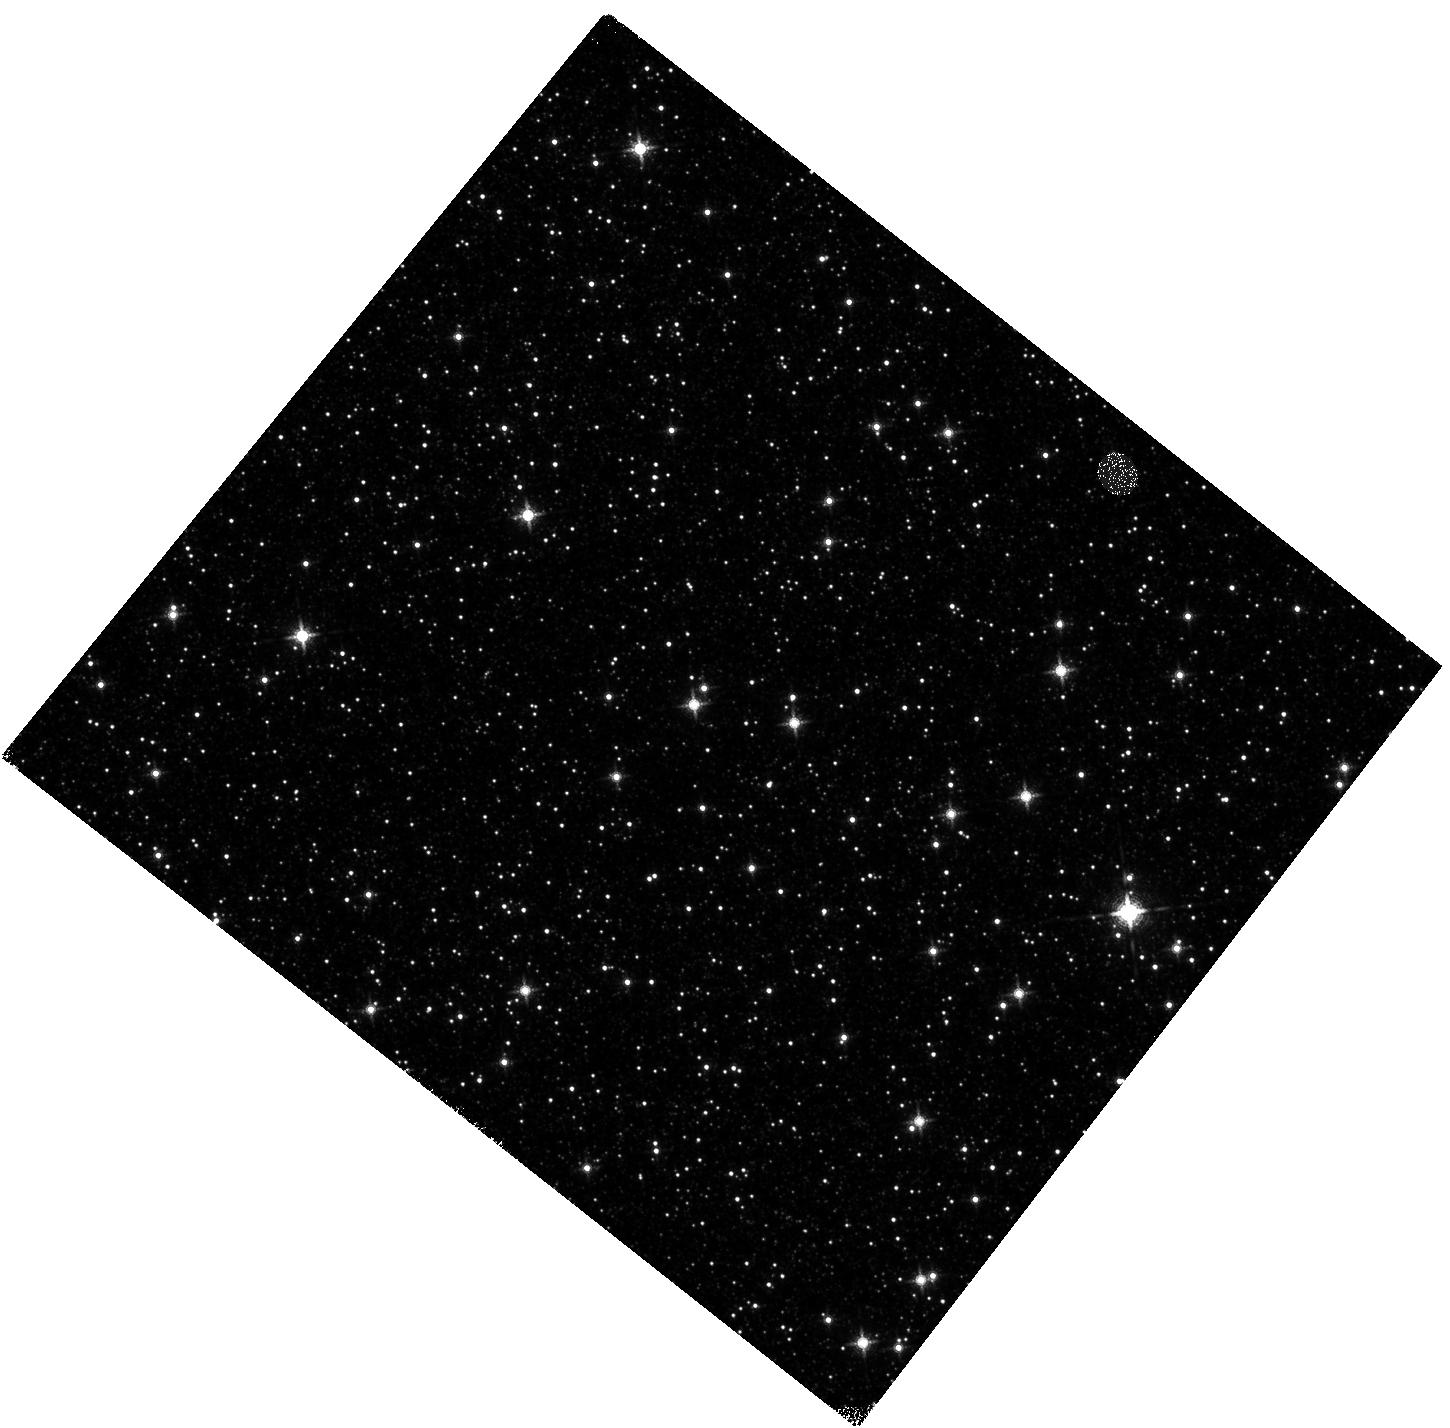
Target: GBTDS-HD121
Instrument: WFC3/IR
Filter: F139M
Exposure: 2 min
Observation ID: hst_17923_02_wfc3_ir_f139m_ifjy02

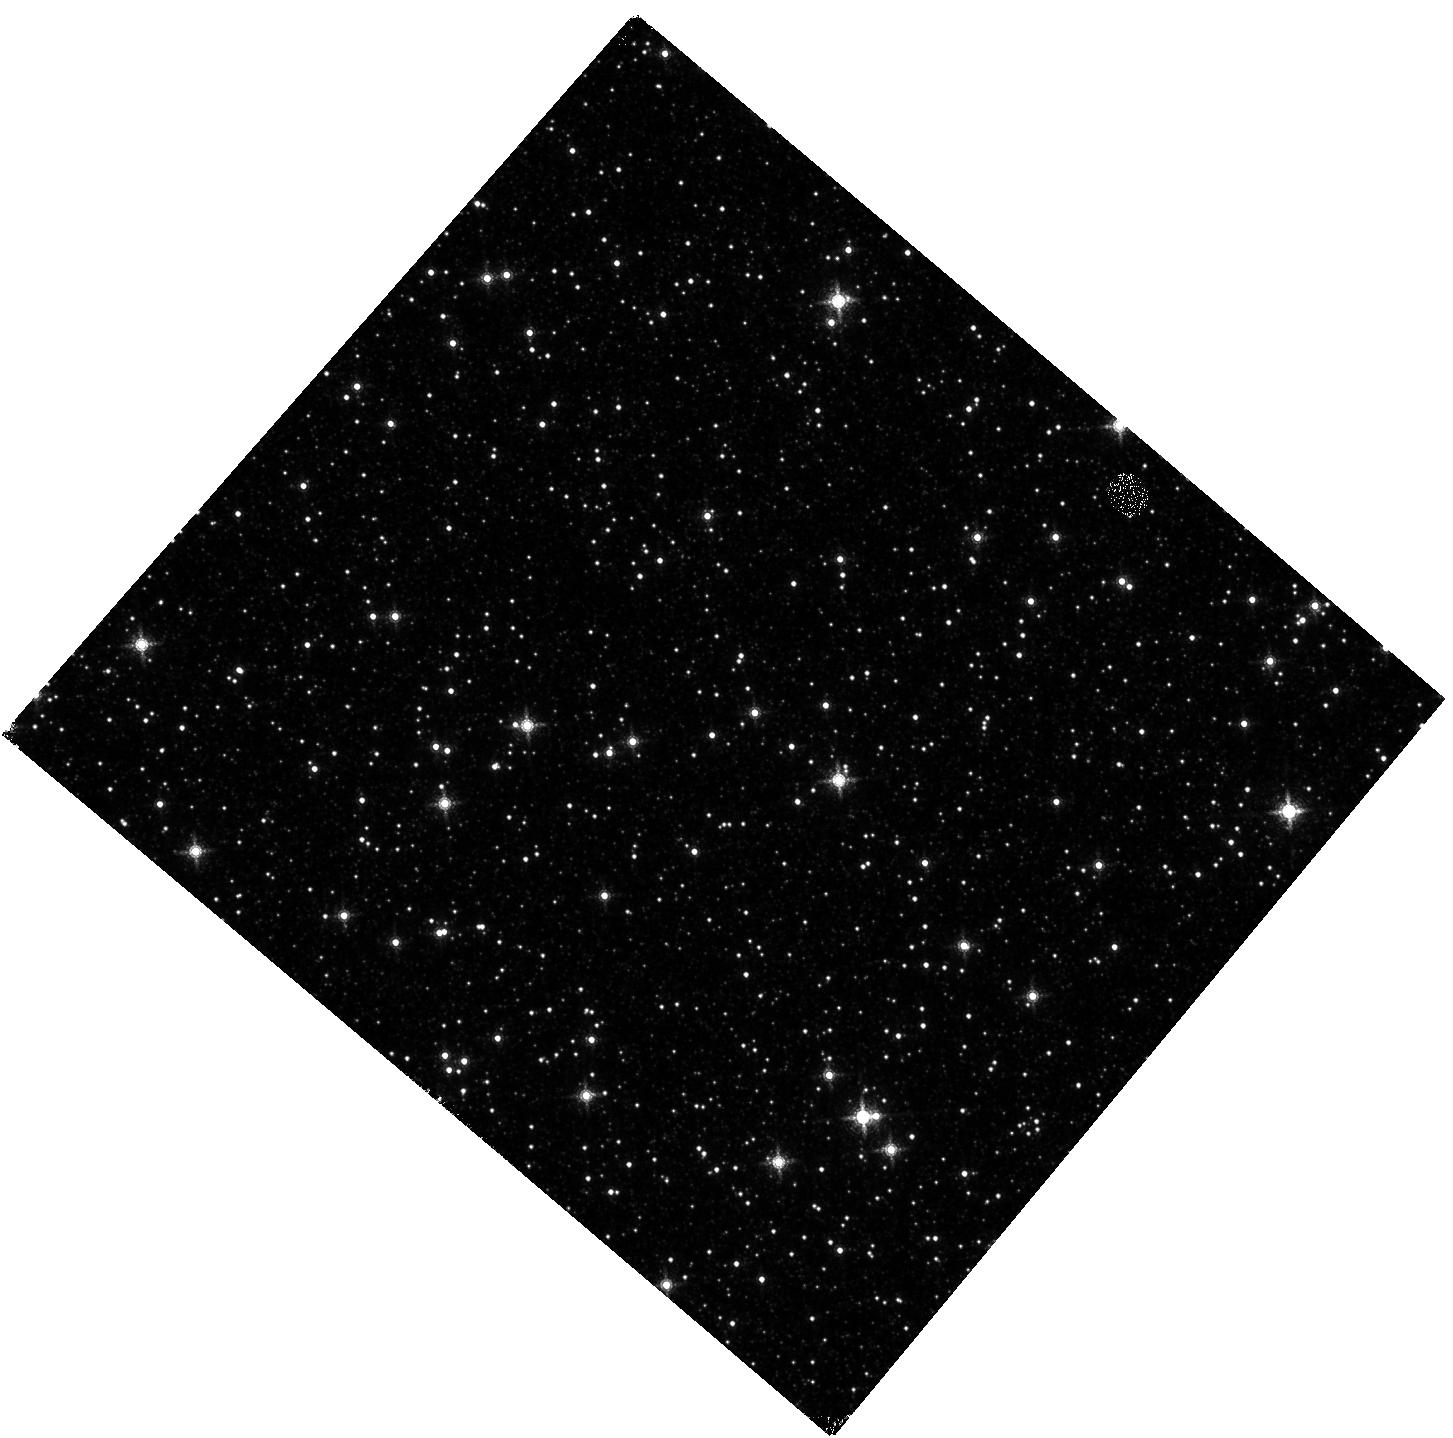
Target: GBTDS-HD93
Instrument: WFC3/IR
Filter: F167N
Exposure: 2 min
Observation ID: hst_17923_13_wfc3_ir_f167n_ifjy13

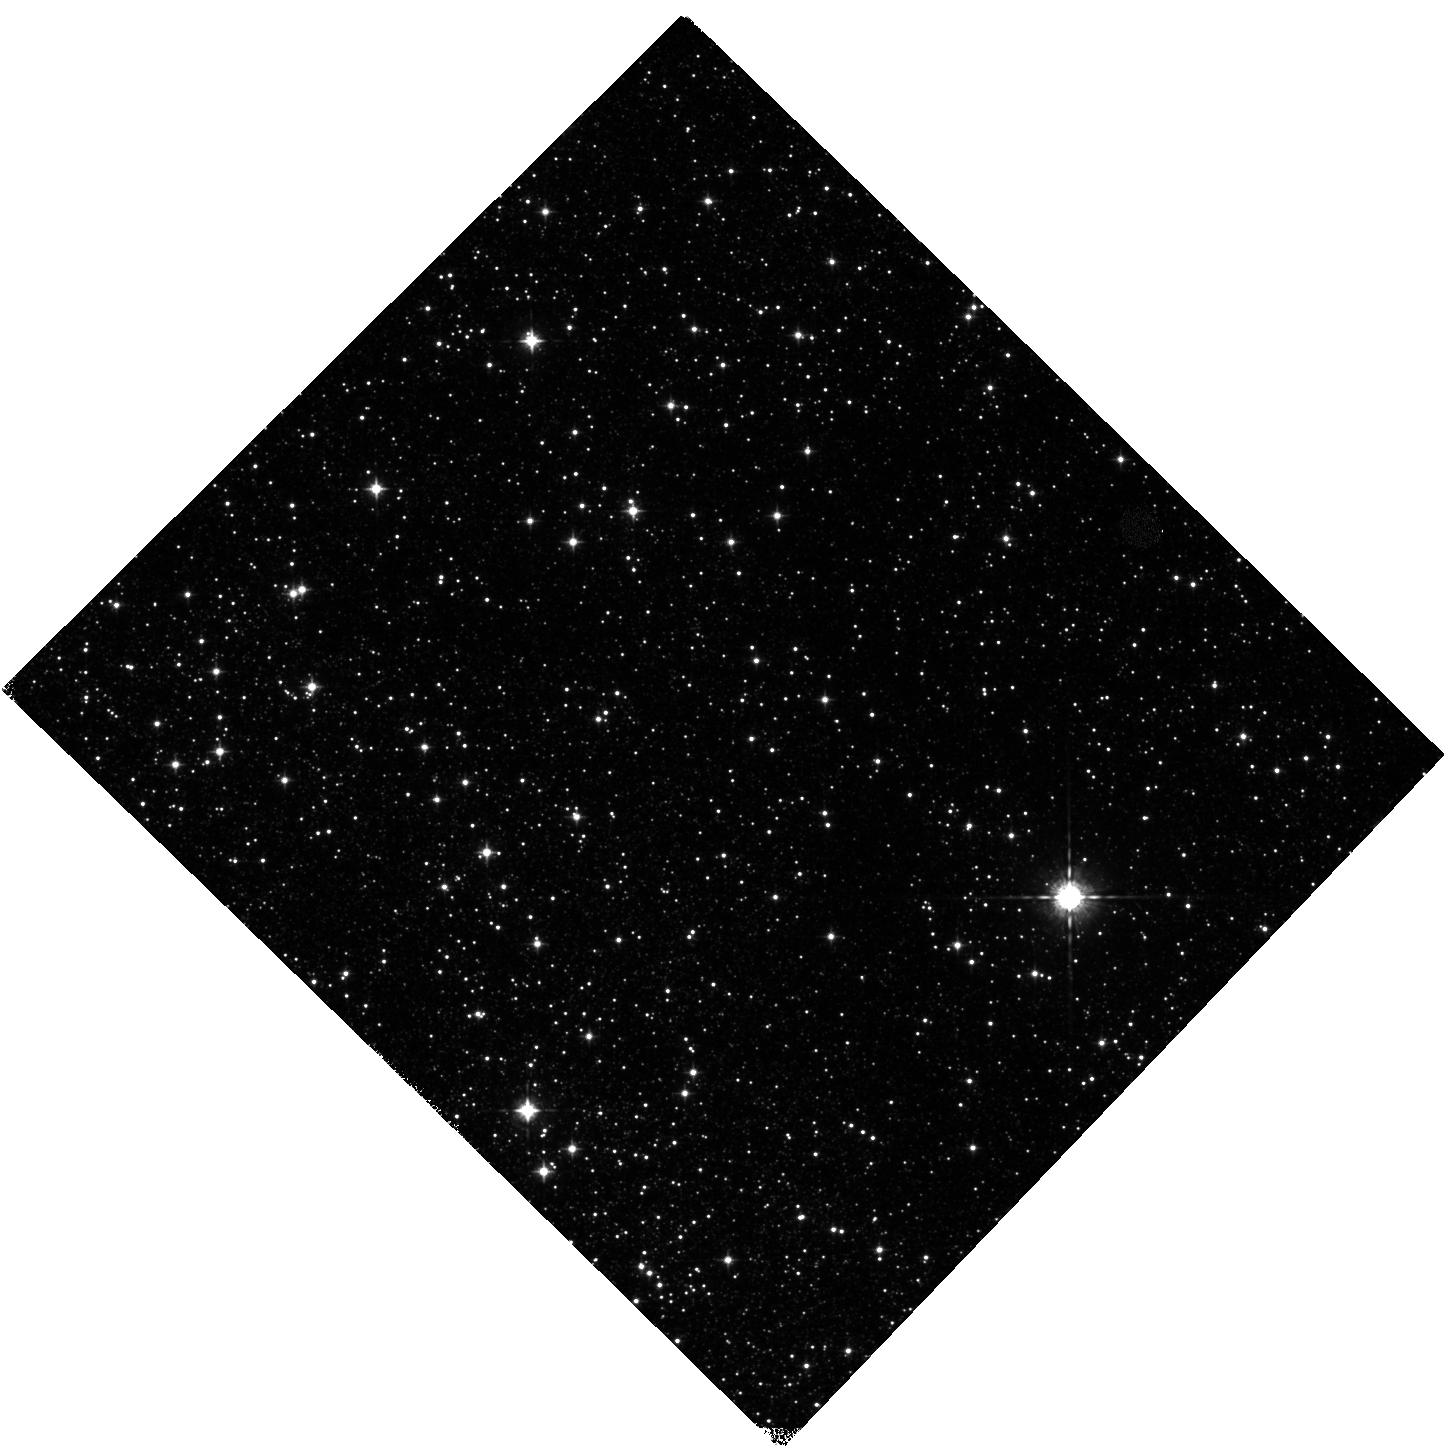
Target: GBTDS-LD8
Instrument: WFC3/IR
Filter: F098M
Exposure: 1 min
Observation ID: hst_17923_07_wfc3_ir_f098m_ifjy07

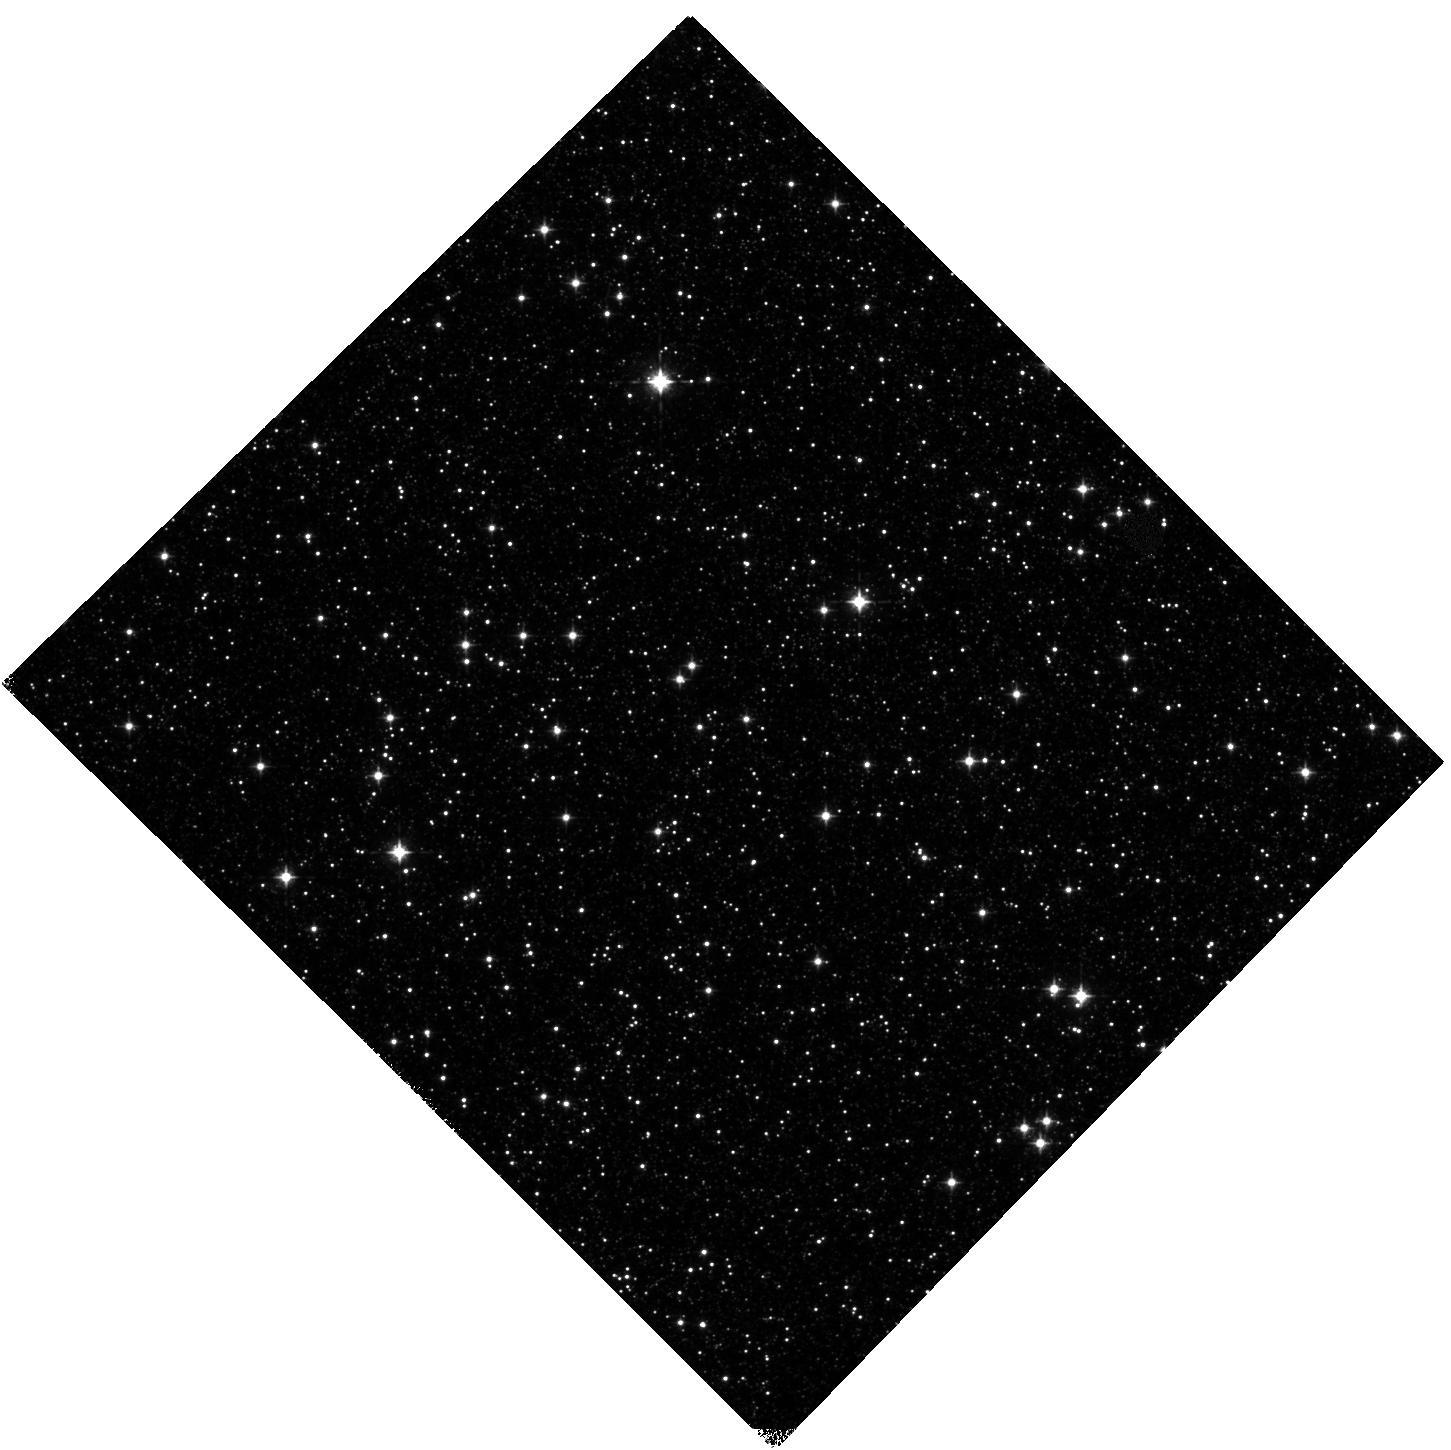
Target: GBTDS-HD143
Instrument: WFC3/IR
Filter: F098M
Exposure: 1 min
Observation ID: hst_17923_01_wfc3_ir_f098m_ifjy01

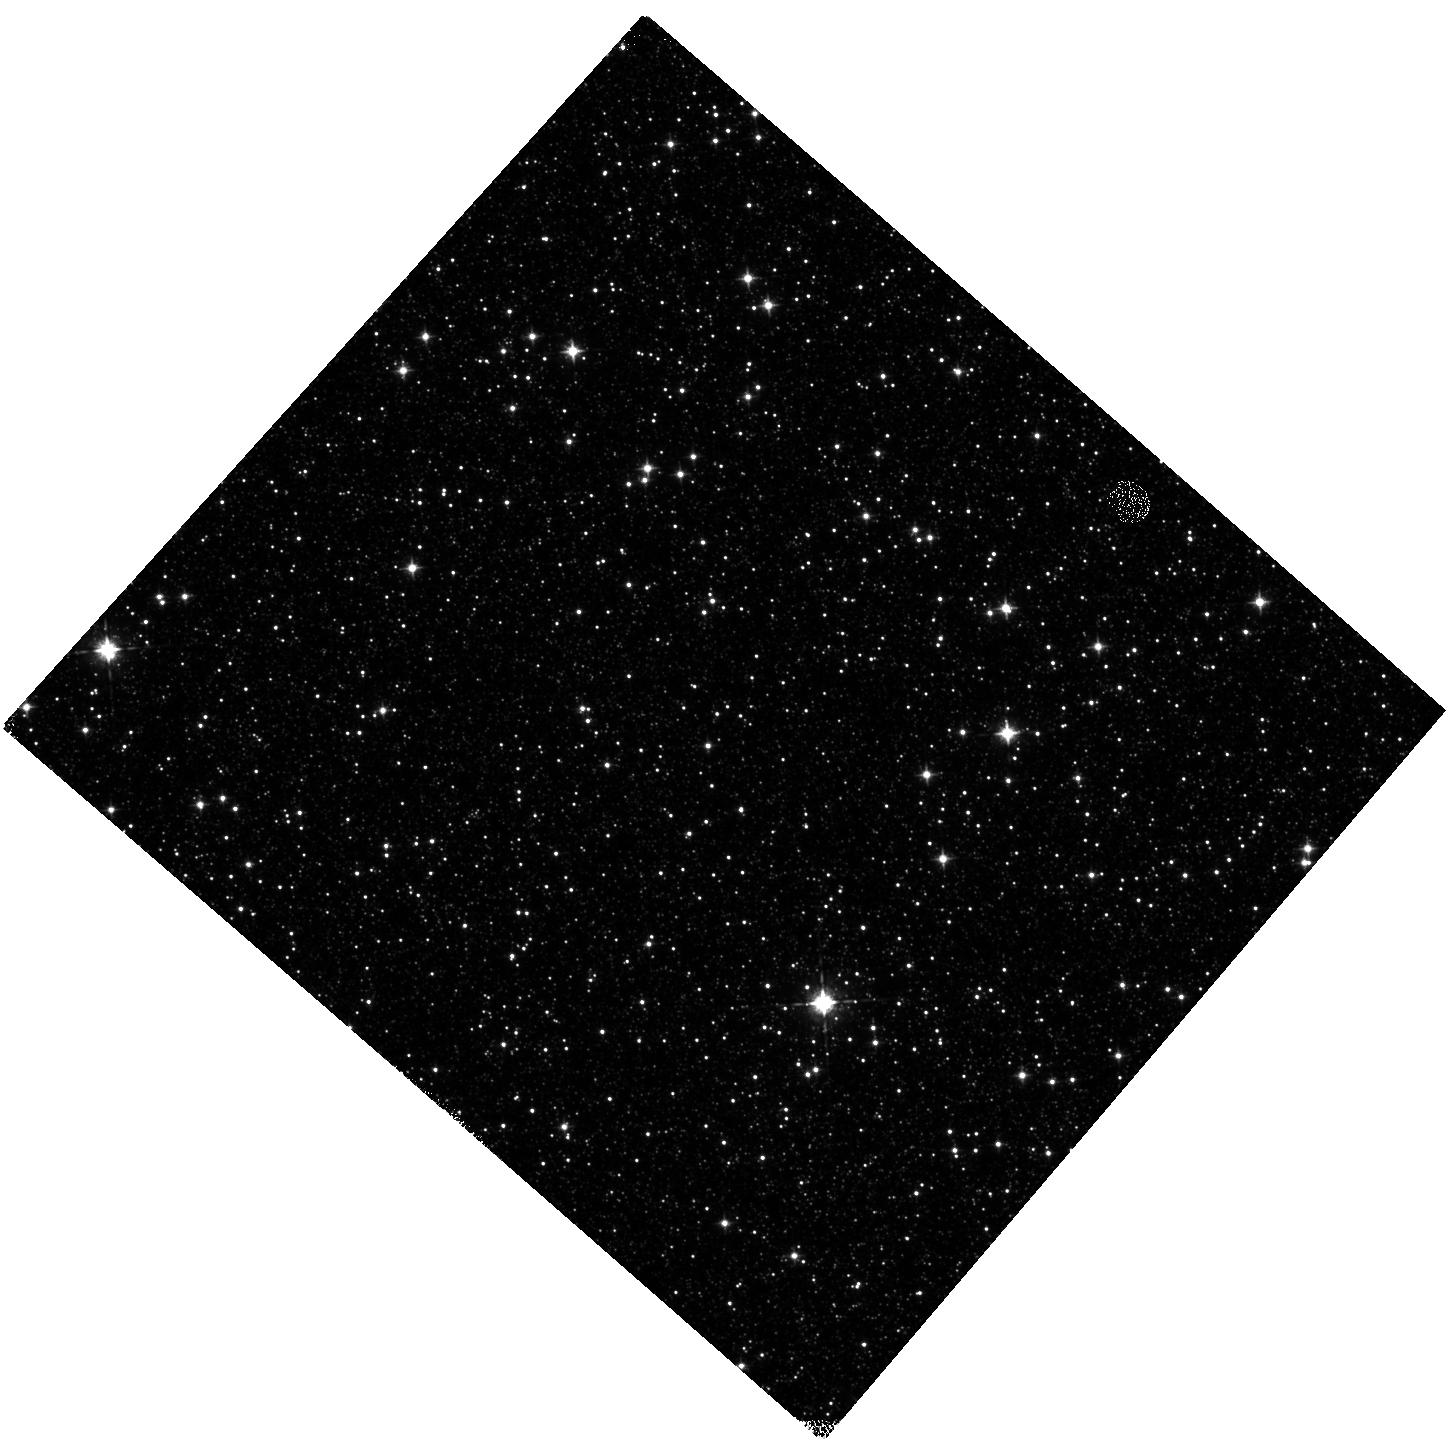
Target: GBTDS-LD26
Instrument: WFC3/IR
Filter: F098M
Exposure: 1 min
Observation ID: hst_17923_14_wfc3_ir_f098m_ifjy14

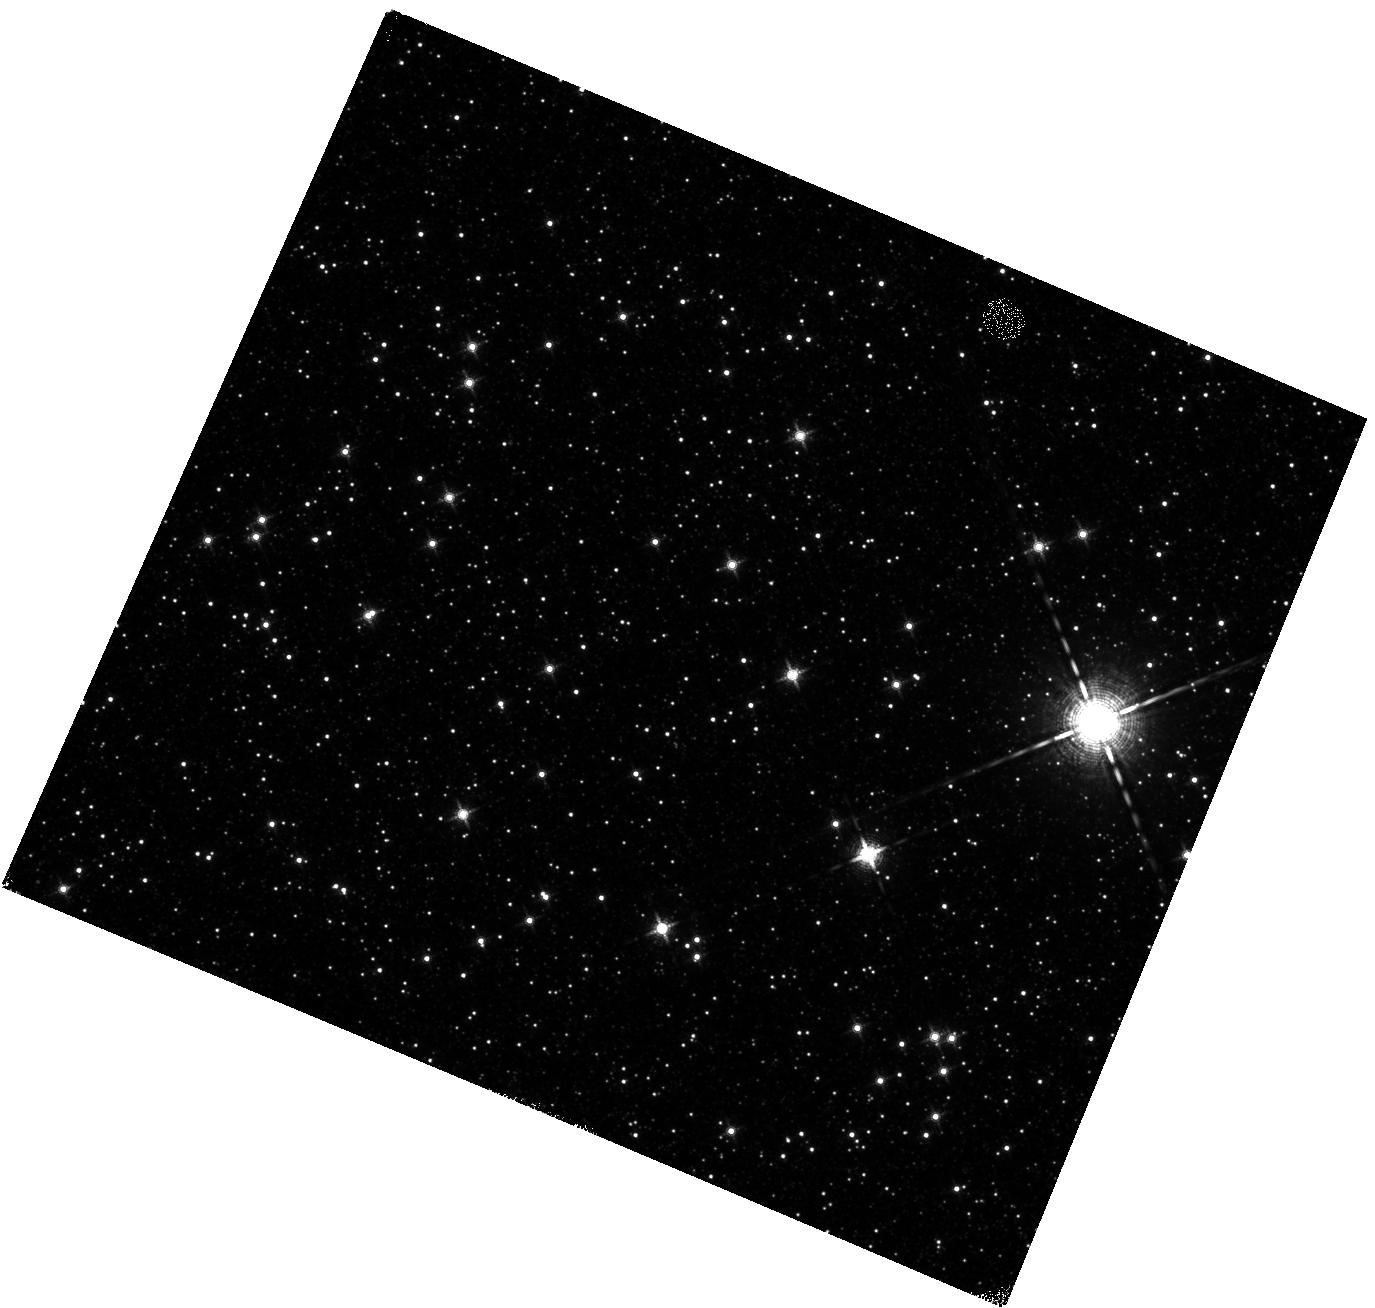
Target: GBTDS-HD110
Instrument: WFC3/IR
Filter: F139M
Exposure: 2 min
Observation ID: hst_17923_12_wfc3_ir_f139m_ifjy12

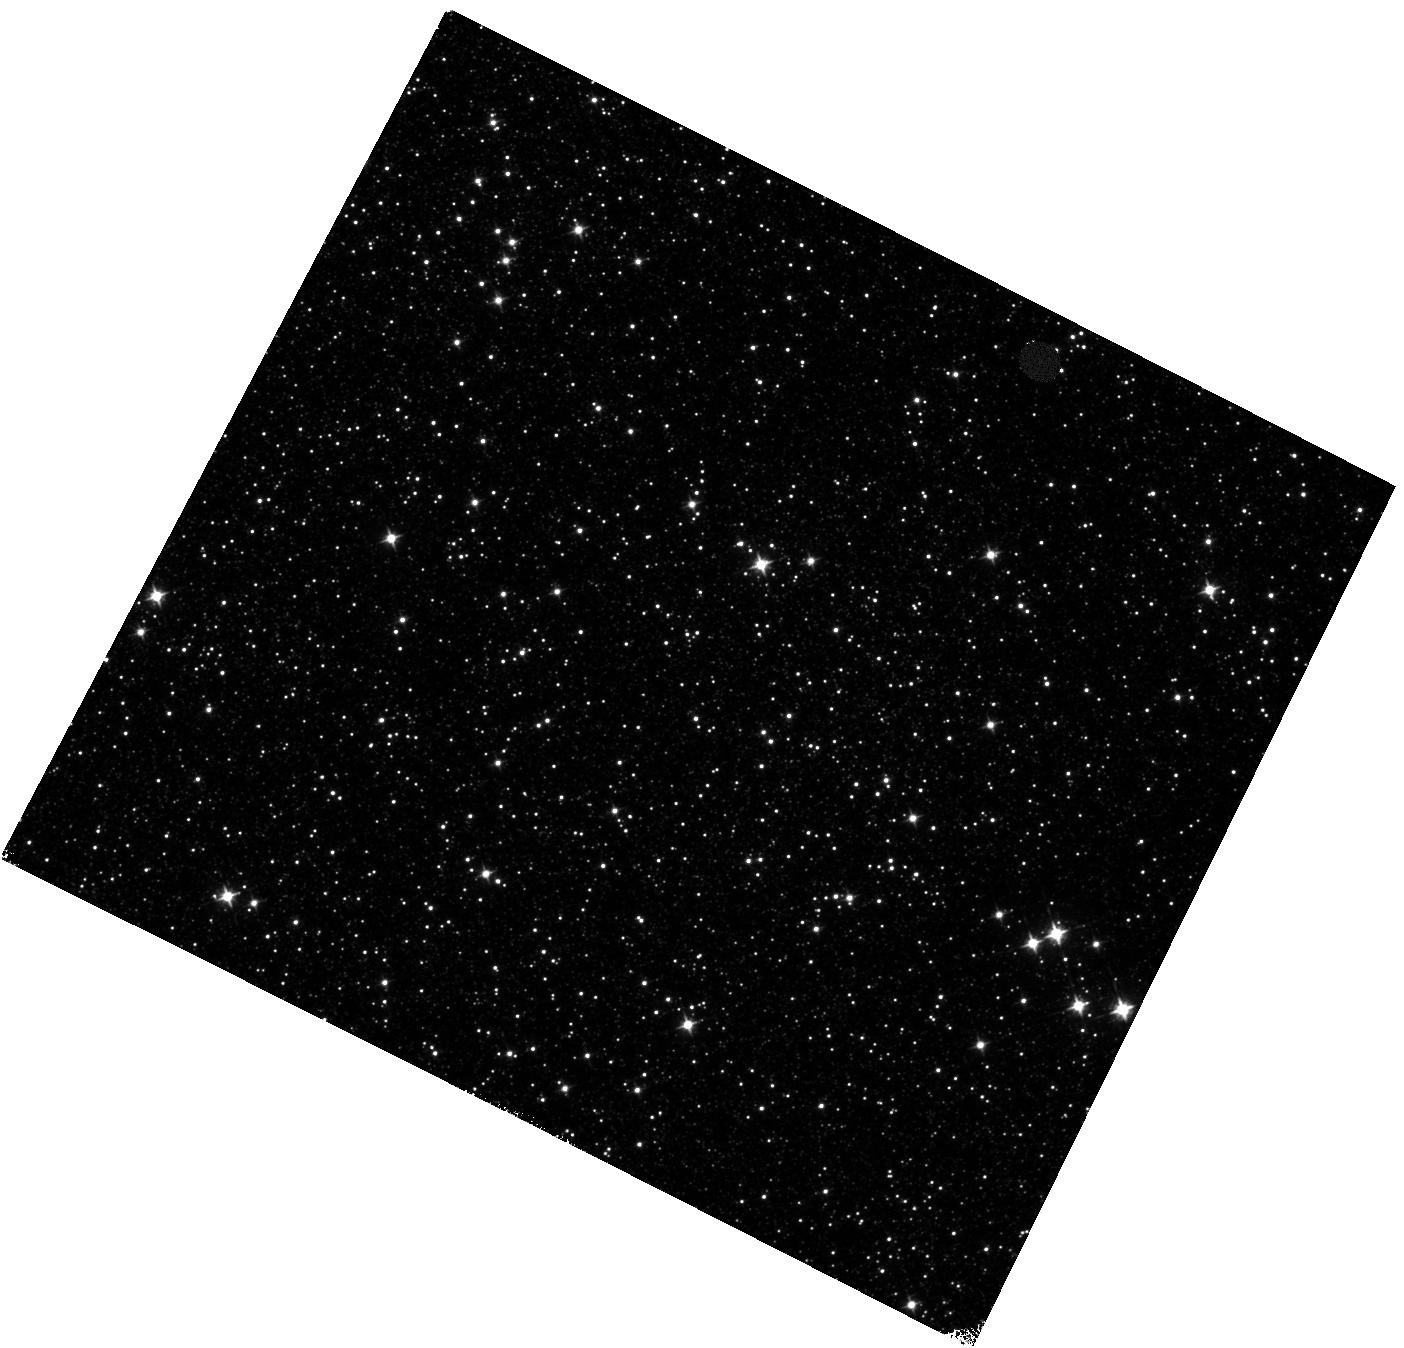
Target: GBTDS-HD113
Instrument: WFC3/IR
Filter: F098M
Exposure: 1 min
Observation ID: hst_17923_11_wfc3_ir_f098m_ifjy11

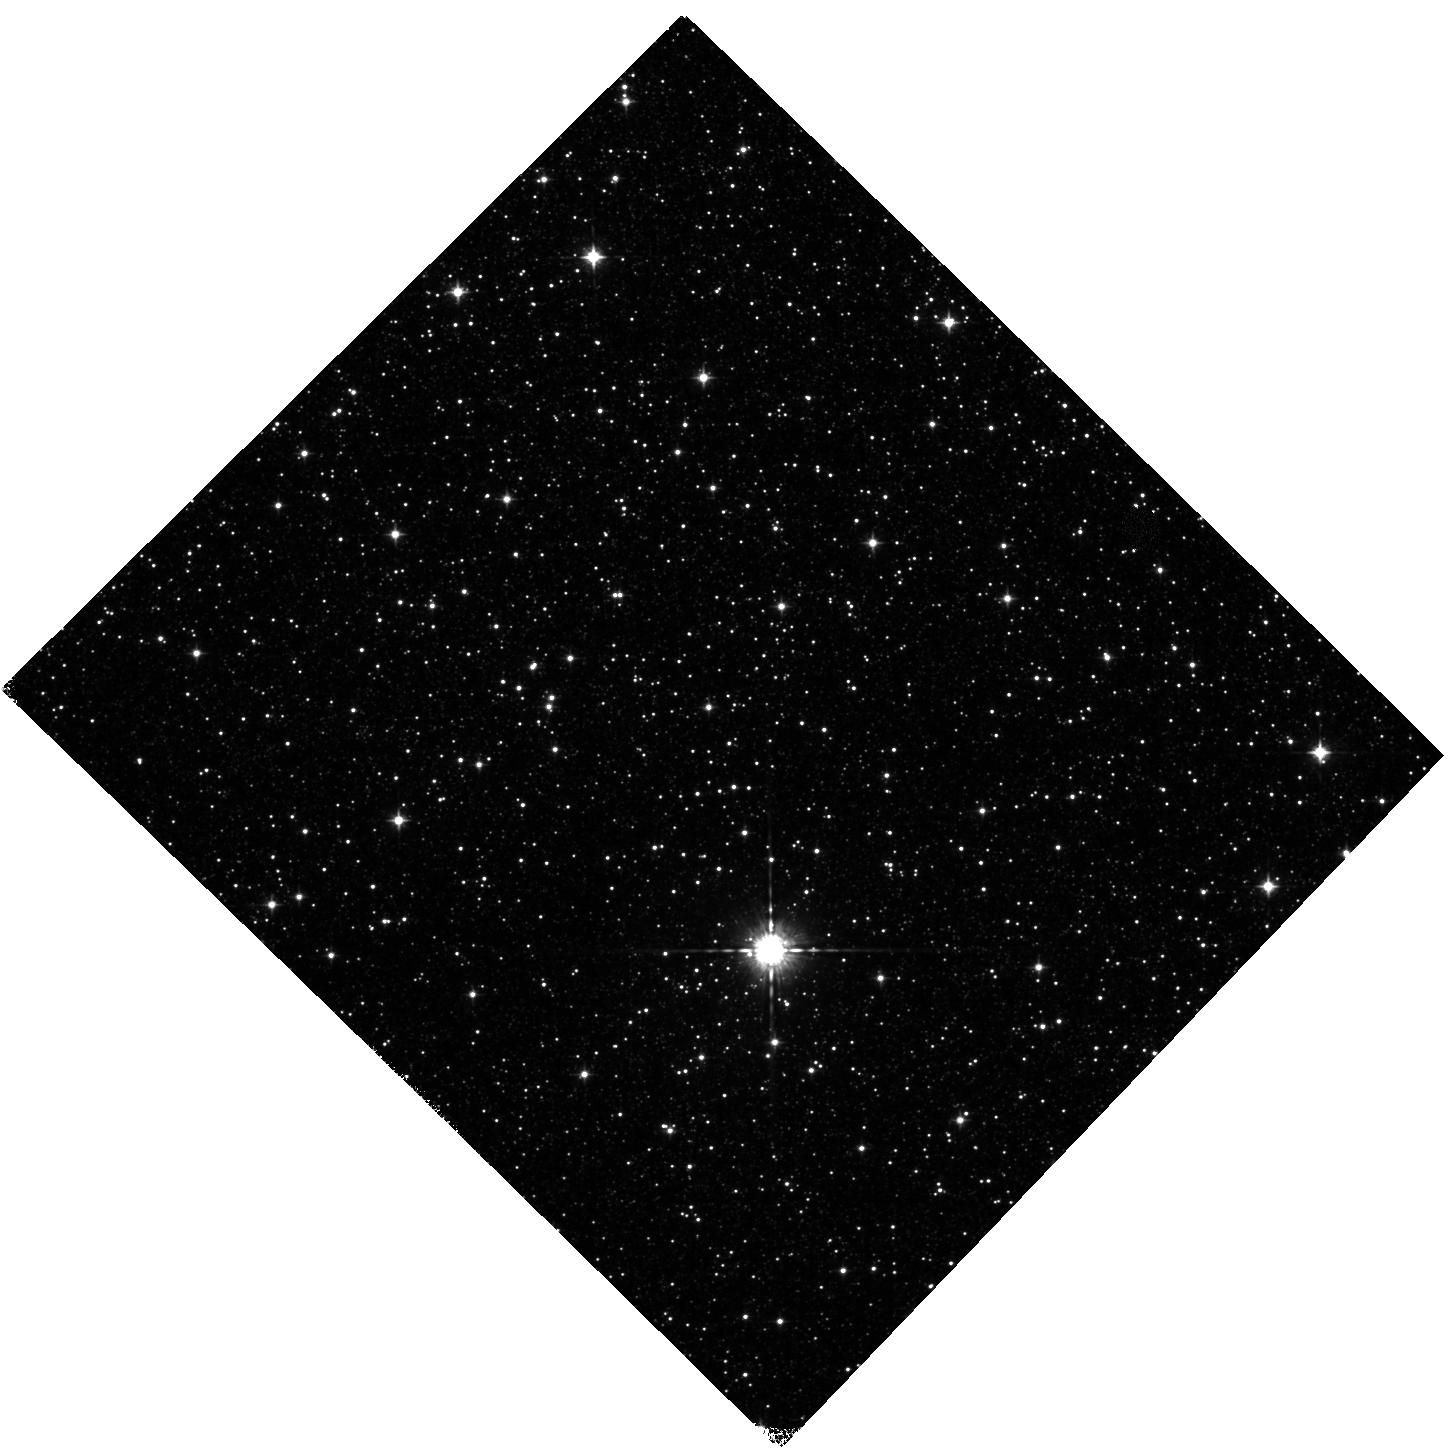
Target: GBTDS-LD14
Instrument: WFC3/IR
Filter: F098M
Exposure: 1 min
Observation ID: hst_17923_04_wfc3_ir_f098m_ifjy04

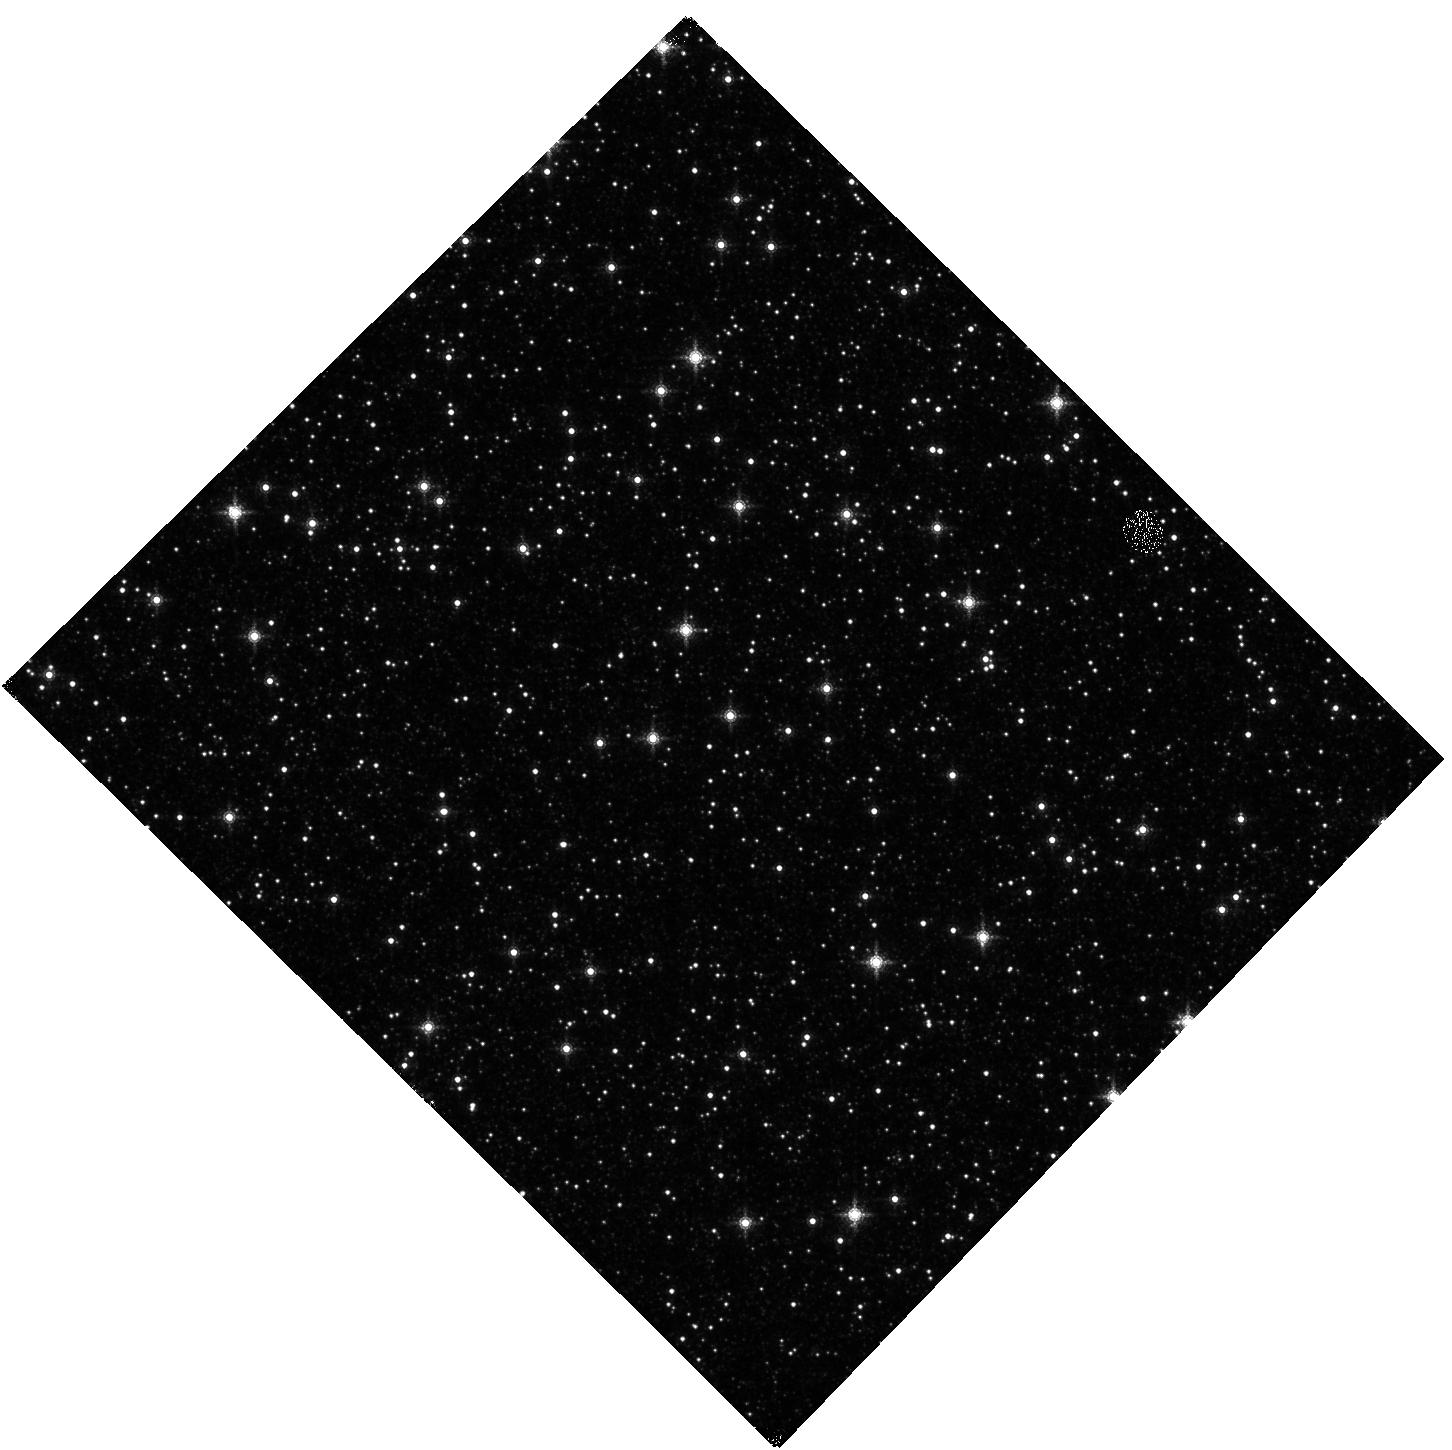
Target: GBTDS-HD78
Instrument: WFC3/IR
Filter: F167N
Exposure: 2 min
Observation ID: hst_17923_10_wfc3_ir_f167n_ifjy10

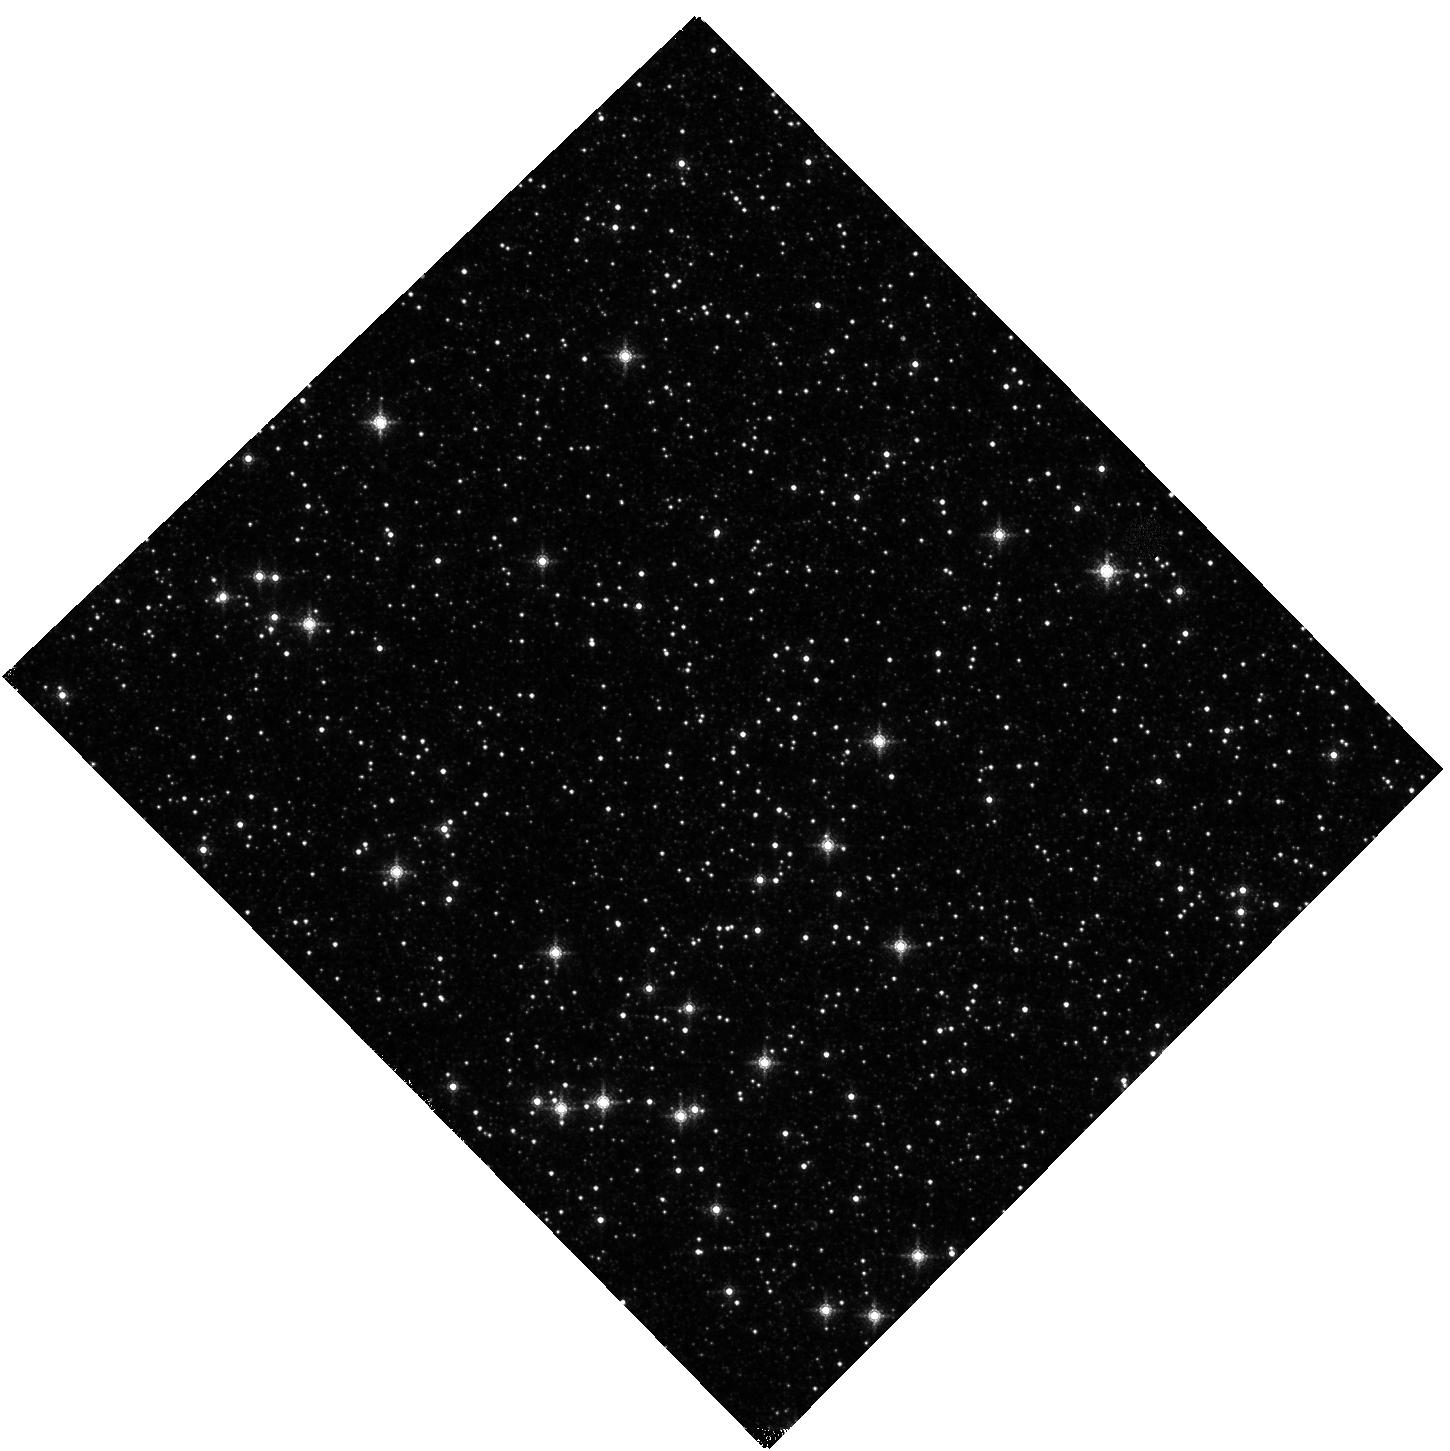
Target: GBTDS-HD66
Instrument: WFC3/IR
Filter: F167N
Exposure: 2 min
Observation ID: hst_17923_08_wfc3_ir_f167n_ifjy08

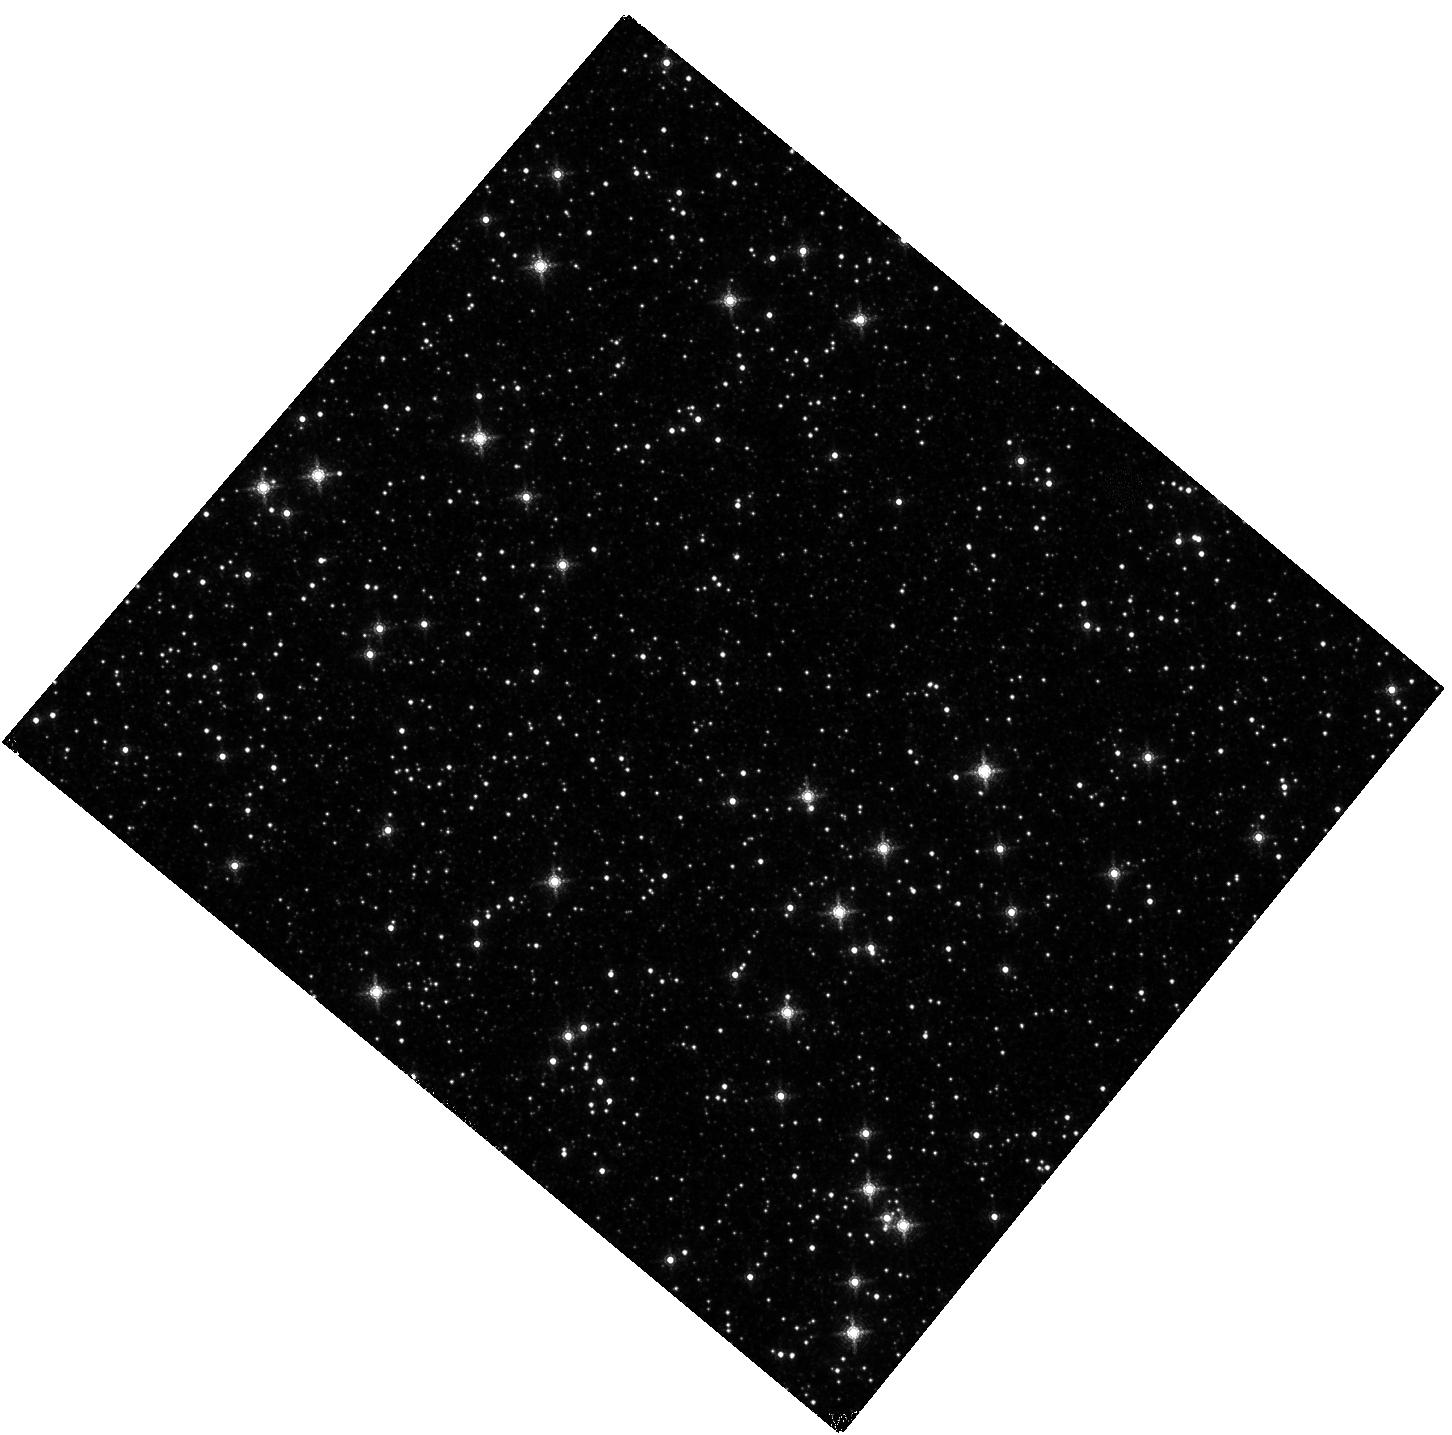
Target: GBTDS-HD43
Instrument: WFC3/IR
Filter: F167N
Exposure: 2 min
Observation ID: hst_17923_09_wfc3_ir_f167n_ifjy09

Correcting for the Effects of the Optical/Near-Infrared Interstellar Extinction Toward the Roman Galactic Exoplanet Survey Fields (PI: Nataf, David Moise)

The upcoming Roman Galactic Exoplanet Survey will revolutionize exoplanet studies: expected detections of up to 200, 000 transiting and microlensing planets, including sensitivity to planets with masses as low as Mars for orbital radii of 3 AU. Meaningful interpretation of this bounty will require knowing the properties of the planet-host stars. But, as these stars lie toward the inner Galaxy, foreground extinction will typically be >10x higher than it is toward either of the Kepler or TESS fields. Worryingly, in addition to the high total extinction, the wavelength dependence of the extinction toward the inner Milky Way is known to be both spatially variable and different from the "standard" extinction curve. These factors necessitate a robust three dimensional mapping of the interstellar extinction and the interstellar extinction curve toward the inner Milky Way. We request 7 orbits to measure the interstellar extinction curve for a representative sample of 14 of these sightlines. To break the degeneracies that have previously limited study of this phenomenon, we propose to study the extinction in two bands that are not accessible from the ground (F098M, F139M), complemented with three other bands selected for efficiency and calibration purposes (F127M, F153M, F167N). We select sightlines that will already have deep optical photometry in Hubble's F606W and F814W filters. This program cannot be implemented with JWST due to numerous bright sources in these sightlines that will severely saturate the detectors, including our preferred targets. The results of this program will enable more robust preparation for observations with Roman.